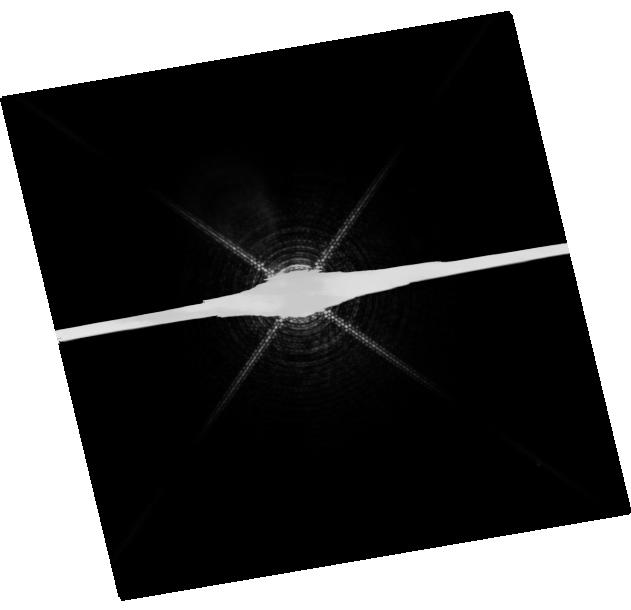
Target: PROCYON. Instrument: WFC3/UVIS. Filter: F953N. Exposure: 20 min. Observation ID: hst_12296_01_wfc3_uvis_f953n_ibk701

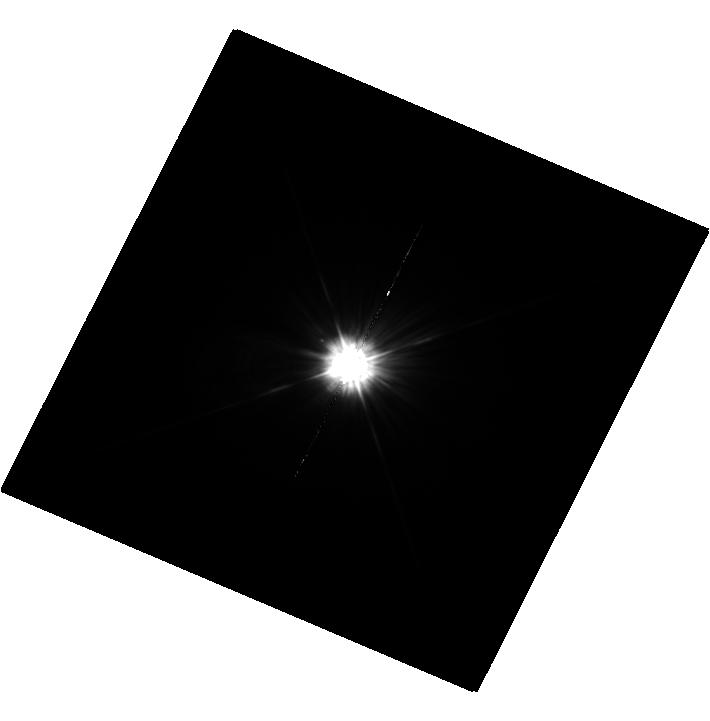
Target: MU-CAS. Instrument: WFC3/UVIS. Filter: F225W. Exposure: 36 min. Observation ID: hst_12296_02_wfc3_uvis_f225w_ibk702

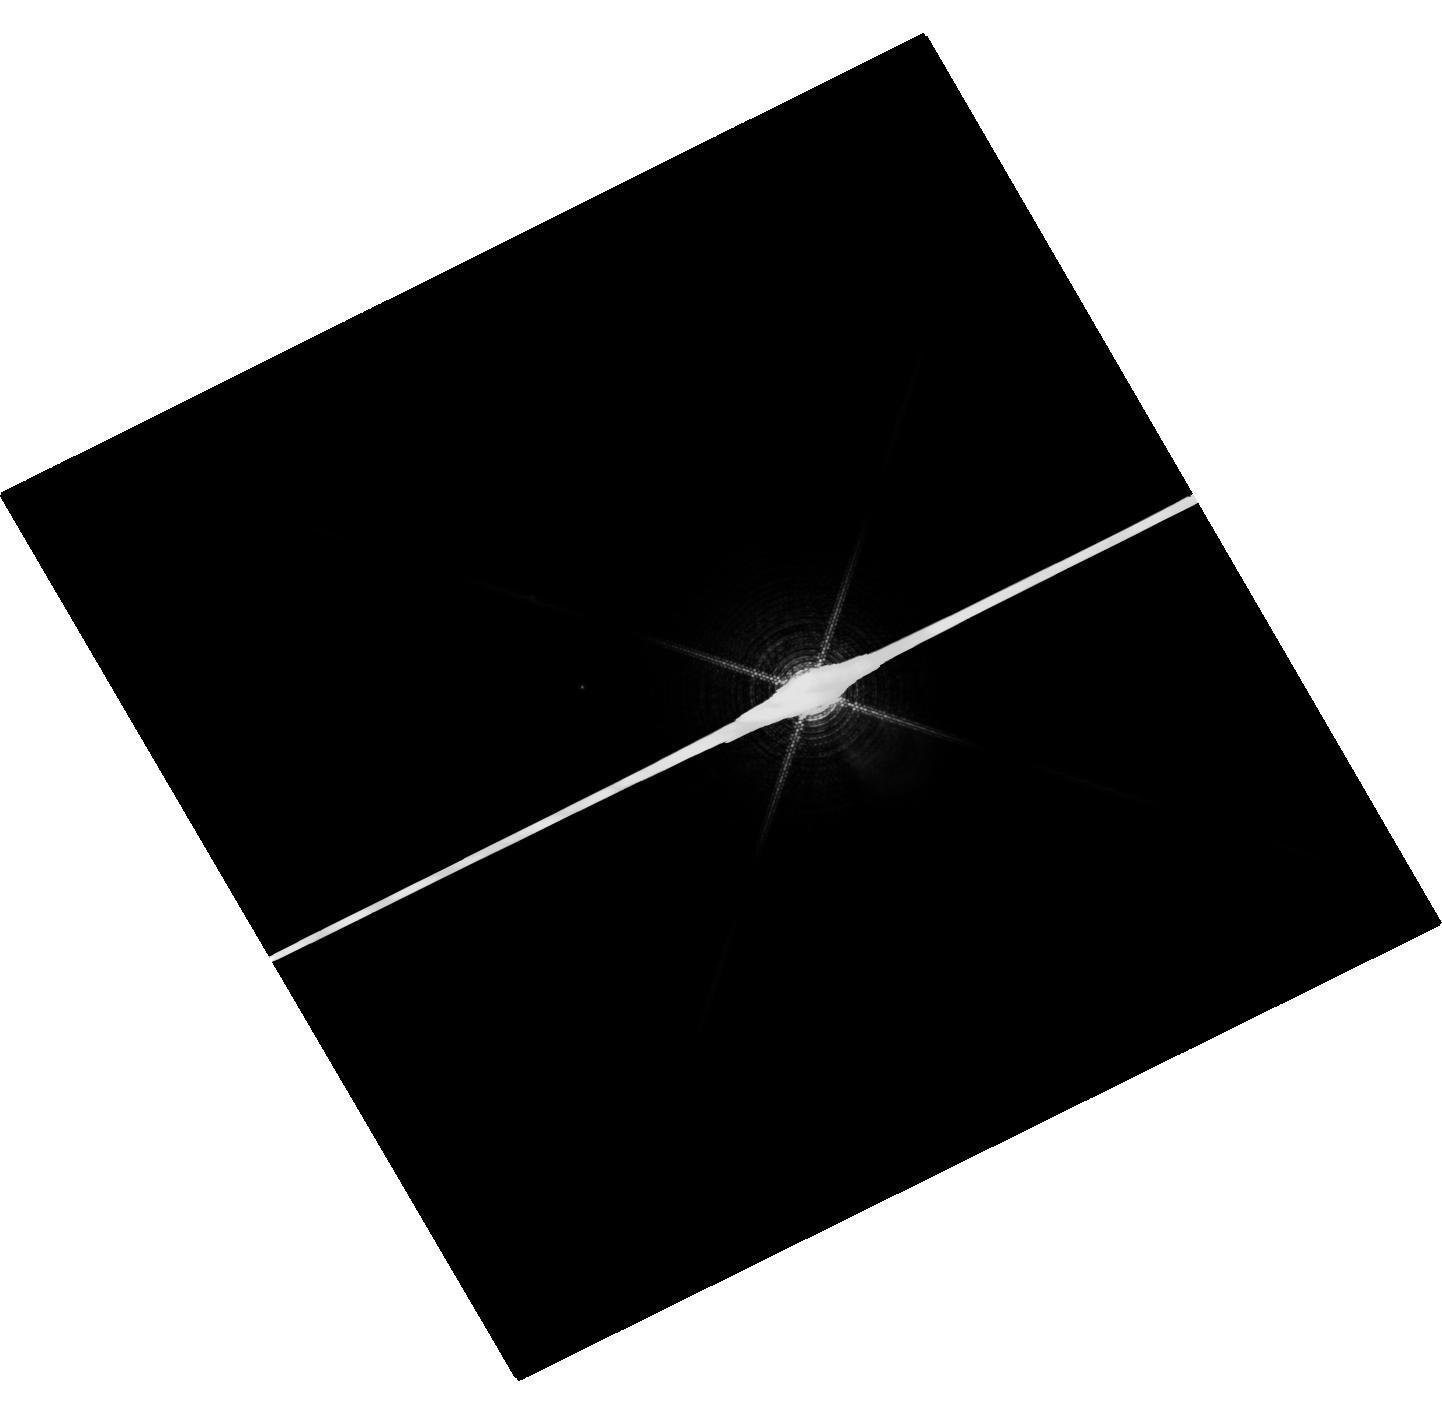
Target: SIRIUS. Instrument: WFC3/UVIS. Filter: F953N. Exposure: 4 min. Observation ID: hst_12296_03_wfc3_uvis_f953n_ibk703

HST Observations of Astrophysically Important Visual Binaries (PI: Bond, Howard E.)

We propose to continue three long-term programs. All three consist of astrometry of close visual binaries, with the primary goal of determining dynamical masses for 3 important main-sequence stars and 6 white dwarfs (WDs). A secondary aim is to set limits on third bodies in the systems down to planetary mass. Since all 3 programs needed to be proposed for Cycle 18 continuation, we are simplifying the review process by combining them into a single proposal. Three of our 5 targets are naked-eye stars with much fainter companions that are very difficult to image from the ground. Our other 2 targets are double WDs, whose small separations and faintness likewise make them difficult to measure using ground-based techniques. The bright stars, to be imaged with WFC3, are: (1) Procyon (P = 40.9 yr), for which our first HST images yielded an accurate angular separation of the bright F star and its much fainter WD companion. Combined with ground-based astrometry of the bright star, our observation significantly revised downward the derived masses, and brought Procyon A into much better agreement with theoretical evolutionary masses. With the continued monitoring proposed here, we will obtain masses to an accuracy of better than 1%, providing a testbed for theories of both Sun-like stars and WDs. (2) Sirius (P = 50.1 yr), an A-type star also having a faint WD companion, Sirius B, the nearest and brightest of all WDs. (3) Mu Cas (P = 21.0 yr), a nearby metal-deficient G dwarf for which accurate masses will lead to the stars' helium contents, with cosmological implications. The faint double WDs, to be observed with FGS, are: (1) G 107-70 (P = 18.8 yr), and (2) WD 1818+126 (P = 12.7 yr). Our astrometry of these systems will add 4 accurate masses to the handful of WD masses that are directly known from dynamical measurements. The FGS measurements will also provide precise parallaxes for the systems, a necessary ingredient in the mass determinations.